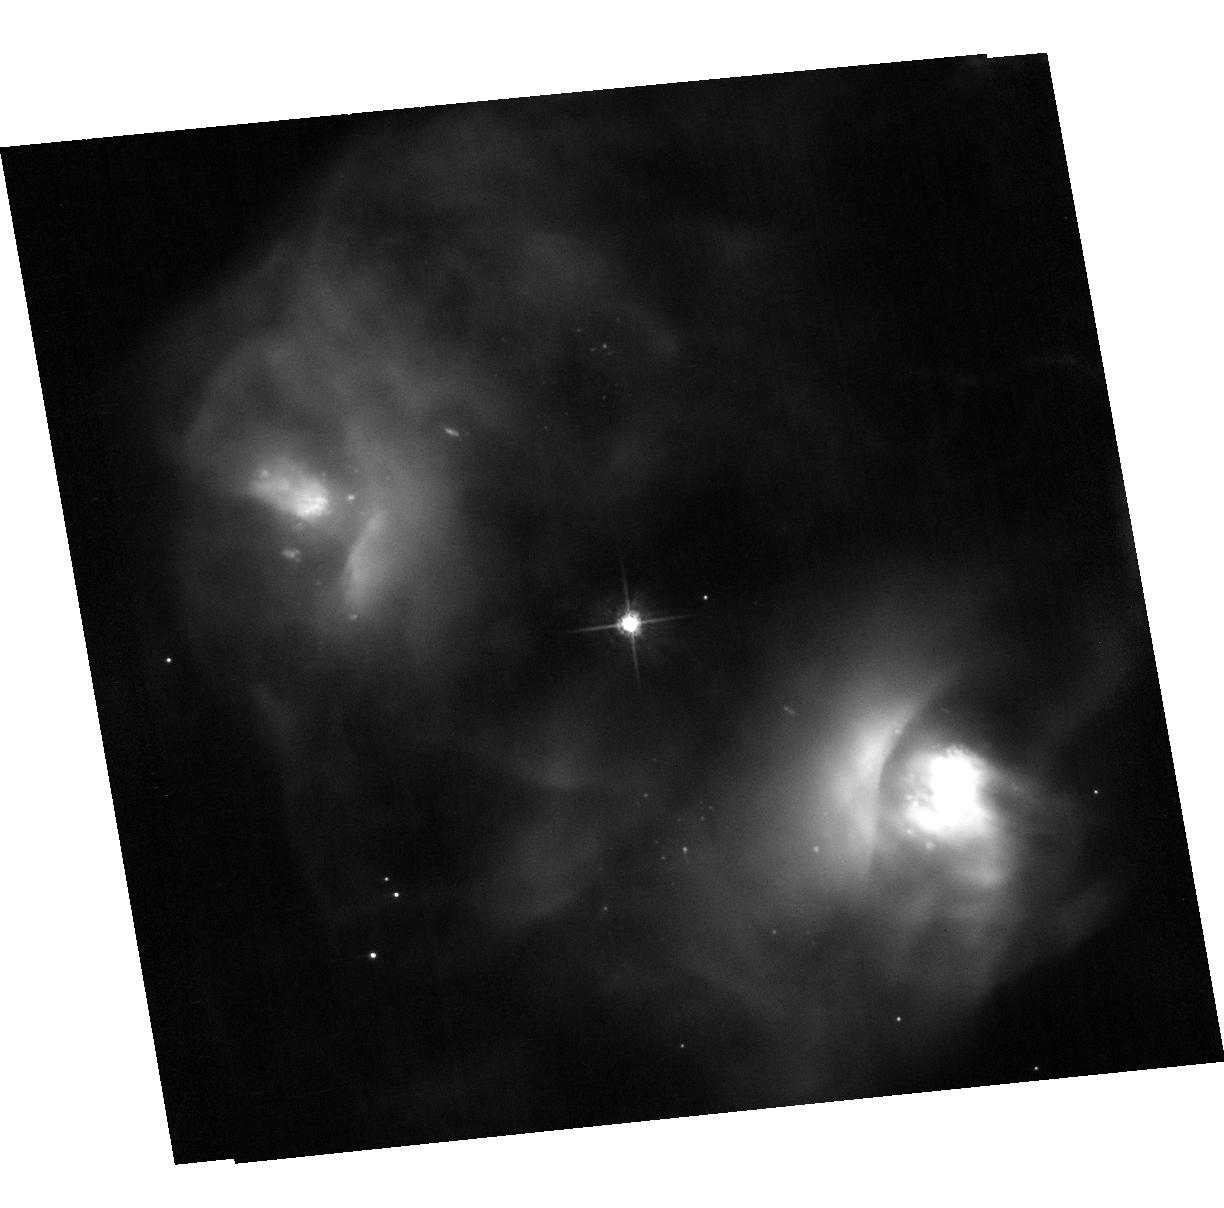
Target: NGC2371-2. Instrument: ACS/WFC. Filter: F555W. Exposure: 7 min. Observation ID: hst_11599_24_acs_wfc_f555w_jb5724

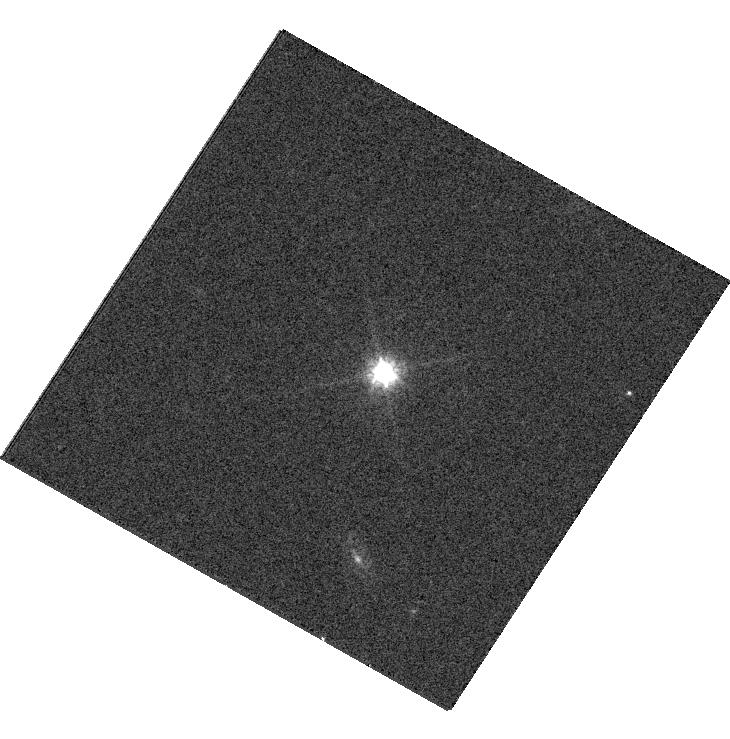
Target: PN-A66-31. Instrument: WFC3/UVIS. Filter: F814W. Exposure: 4 min. Observation ID: hst_11599_01_wfc3_uvis_f814w_ib5701

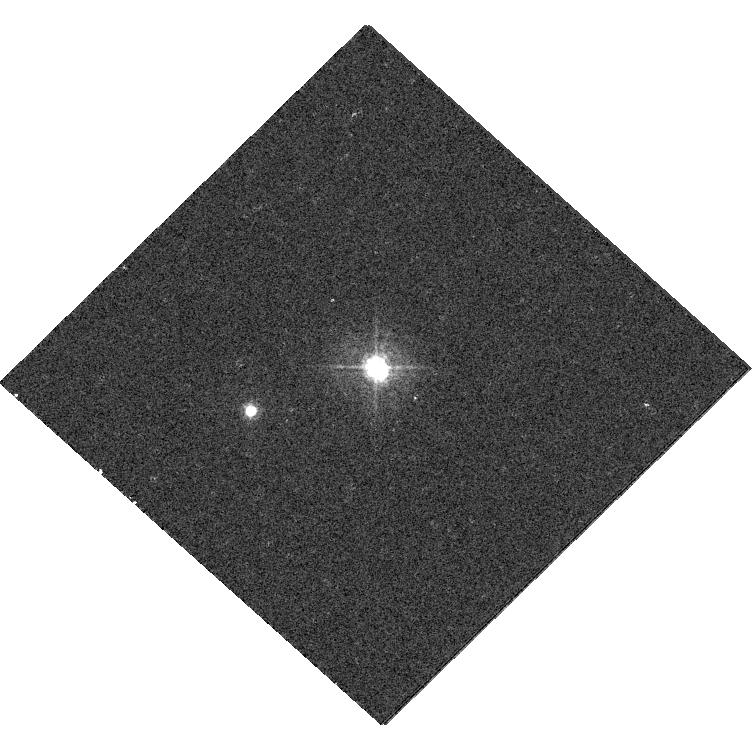
Target: PN-K1-22. Instrument: WFC3/UVIS. Filter: F438W. Exposure: 4 min. Observation ID: hst_11599_04_wfc3_uvis_f438w_ib5704

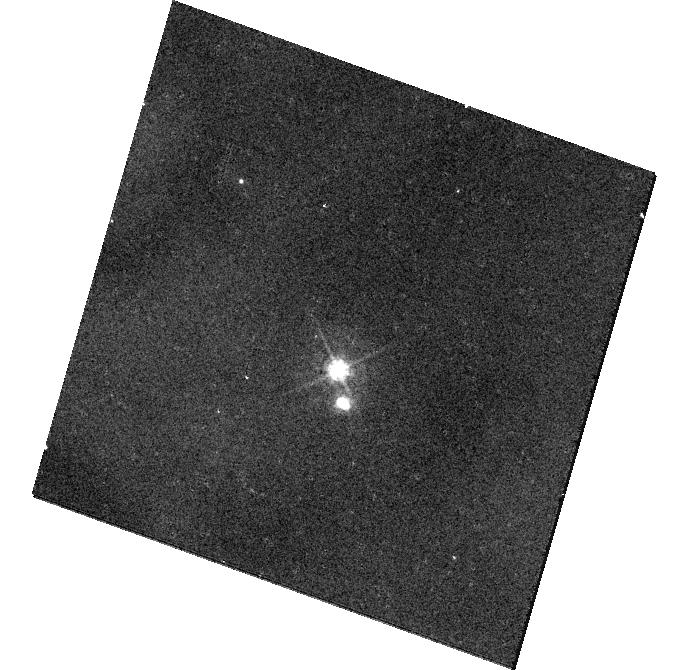
Target: NGC650-1. Instrument: WFC3/UVIS. Filter: F438W. Exposure: 8 min. Observation ID: hst_11599_18_wfc3_uvis_f438w_ib5718

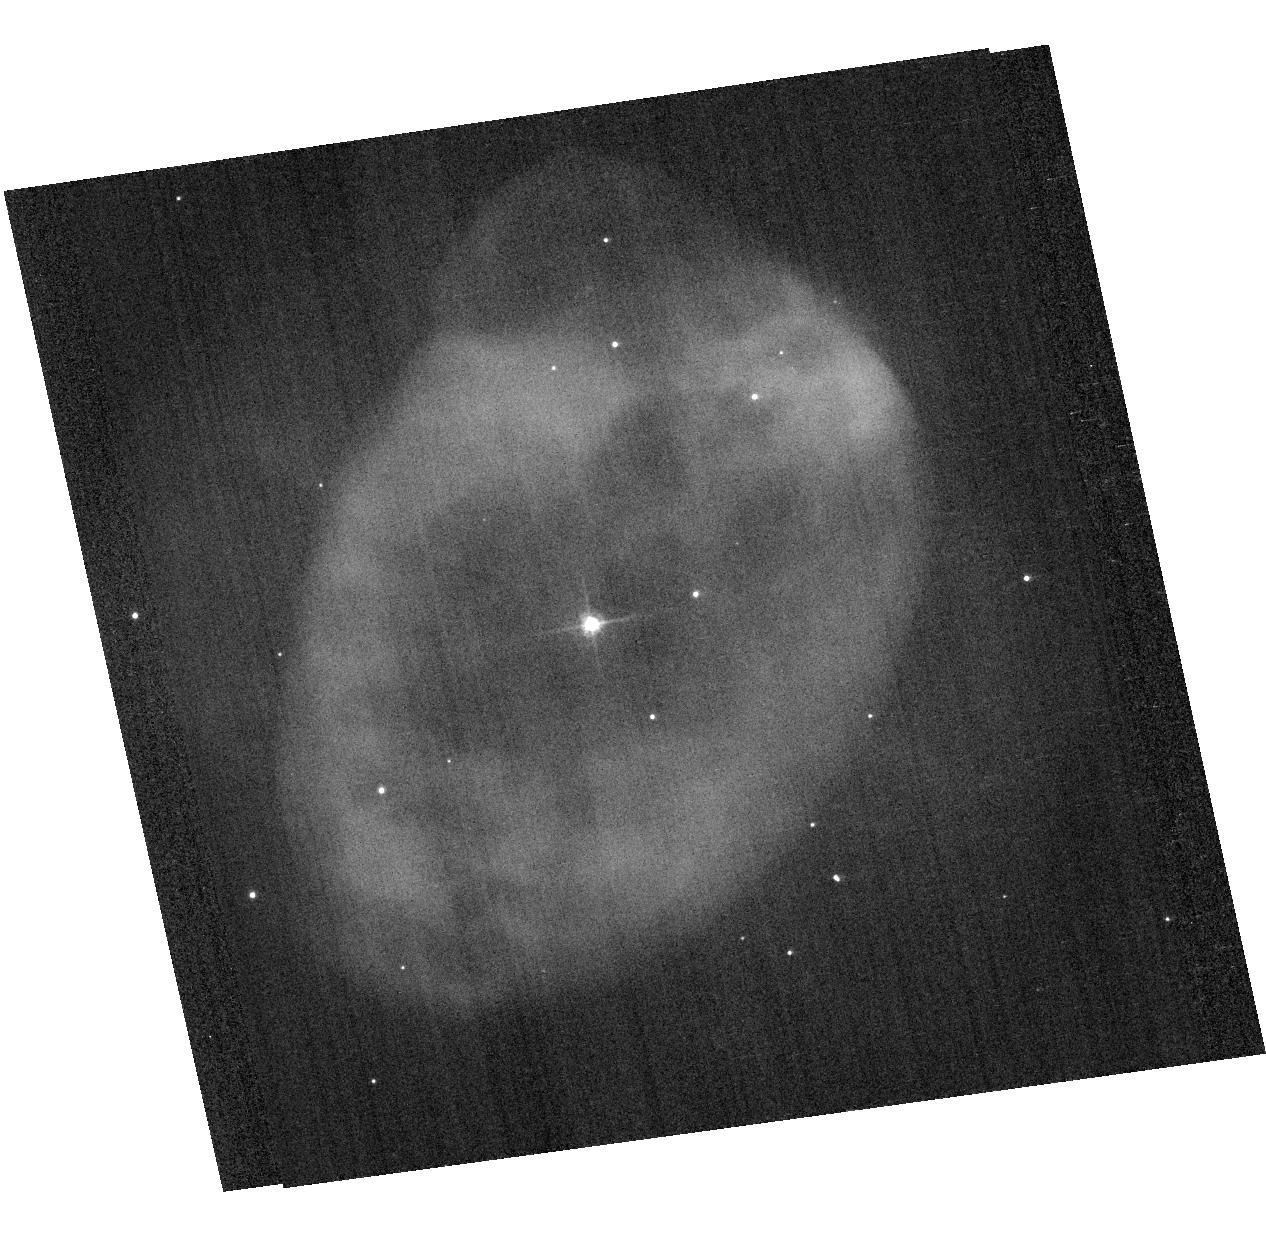
Target: IC289. Instrument: ACS/WFC. Filter: F555W. Exposure: 3 min. Observation ID: hst_11599_36_acs_wfc_f555w_jb5736

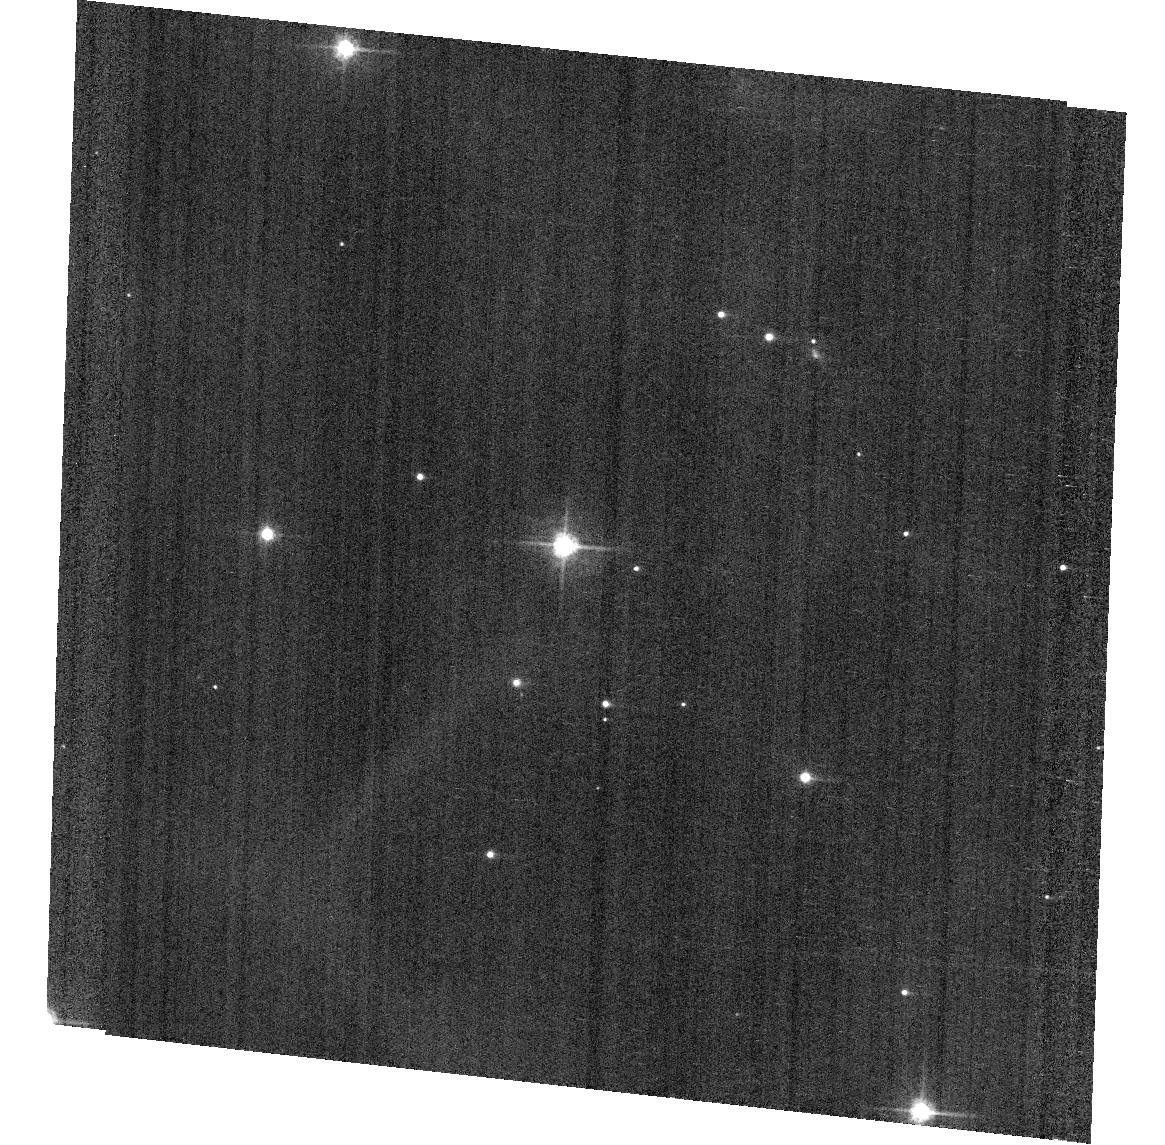
Target: PN-A66-72. Instrument: ACS/WFC. Filter: F555W. Exposure: 4 min. Observation ID: hst_11599_32_acs_wfc_f555w_jb5732

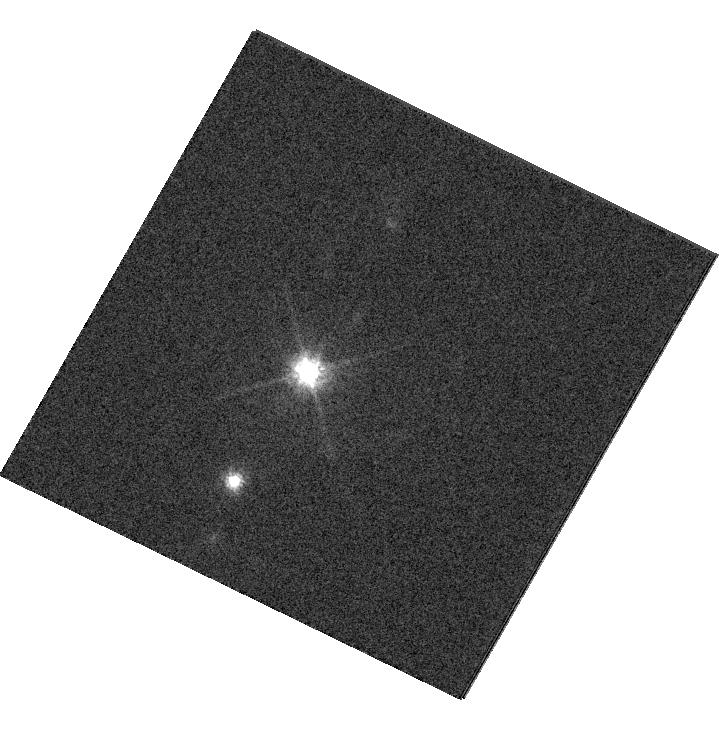
Target: PN-A66-30. Instrument: WFC3/UVIS. Filter: F814W. Exposure: 1 min. Observation ID: hst_11599_12_wfc3_uvis_f814w_ib5712

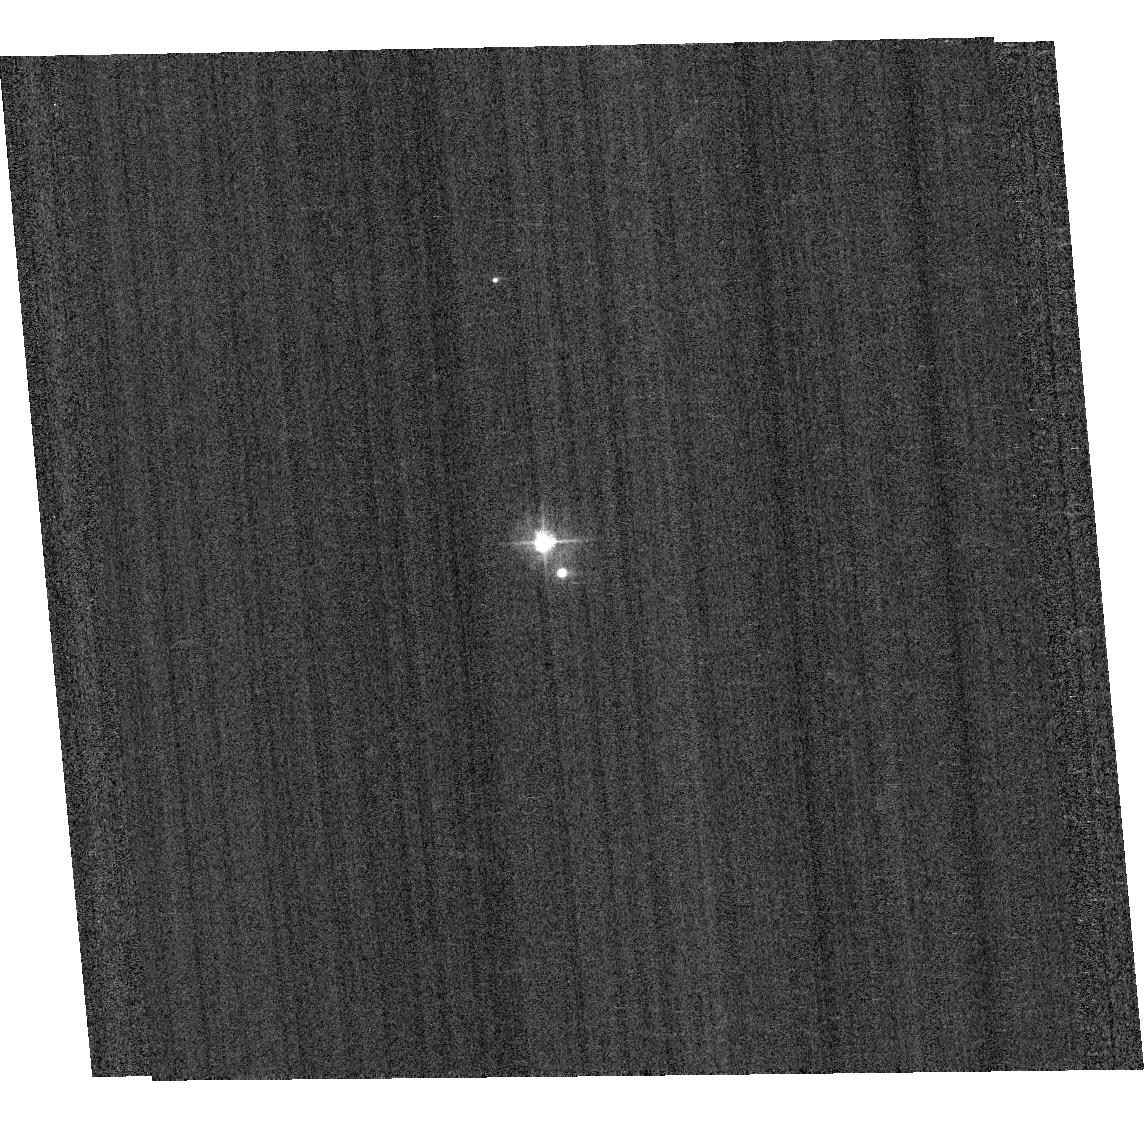
Target: PN-A66-33. Instrument: ACS/WFC. Filter: F435W. Exposure: 1 min. Observation ID: hst_11599_02_acs_wfc_f435w_jb5702

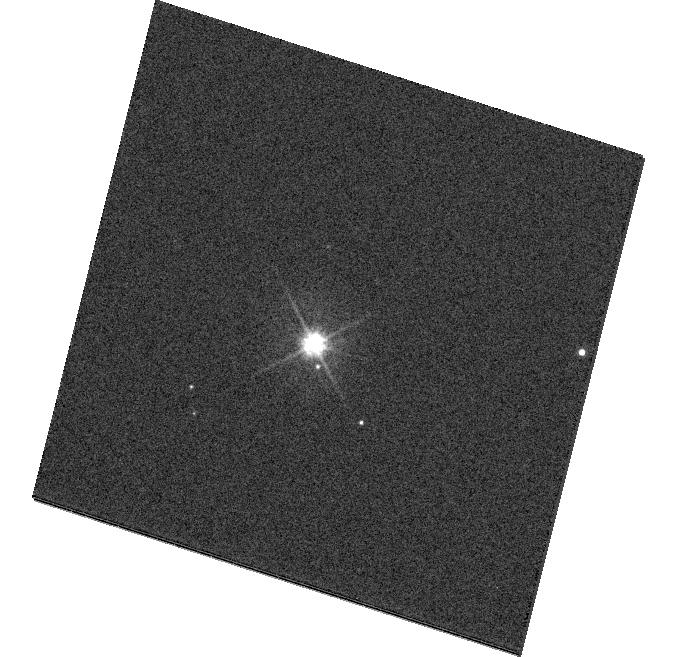
Target: EGB1. Instrument: WFC3/UVIS. Filter: F555W. Exposure: 4 min. Observation ID: hst_11599_34_wfc3_uvis_f555w_ib5734

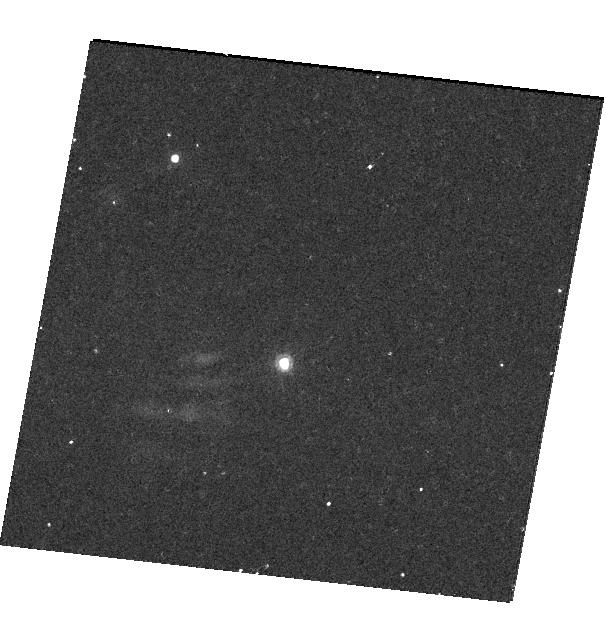
Target: PN-A66-16. Instrument: WFC3/UVIS. Filter: F814W. Exposure: 12 min. Observation ID: hst_11599_17_wfc3_uvis_f814w_ib5717

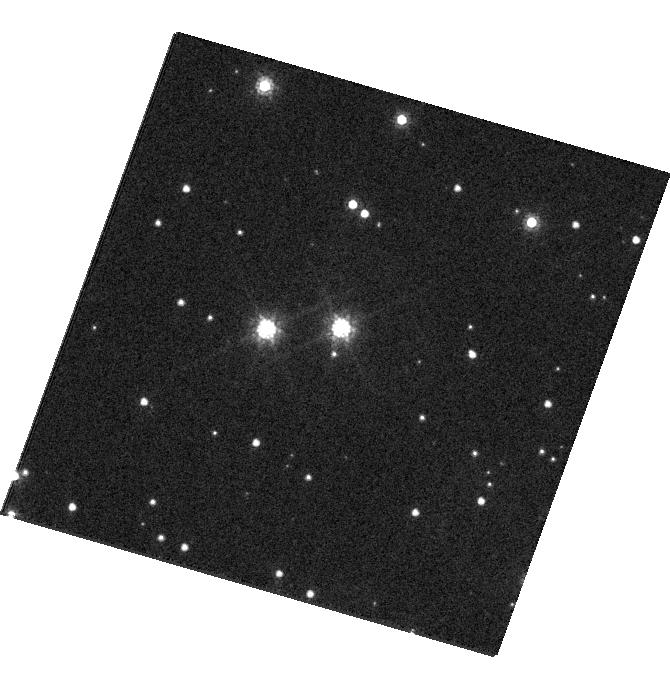
Target: PN-A66-63. Instrument: WFC3/UVIS. Filter: F814W. Exposure: 1 min. Observation ID: hst_11599_13_wfc3_uvis_f814w_ib5713

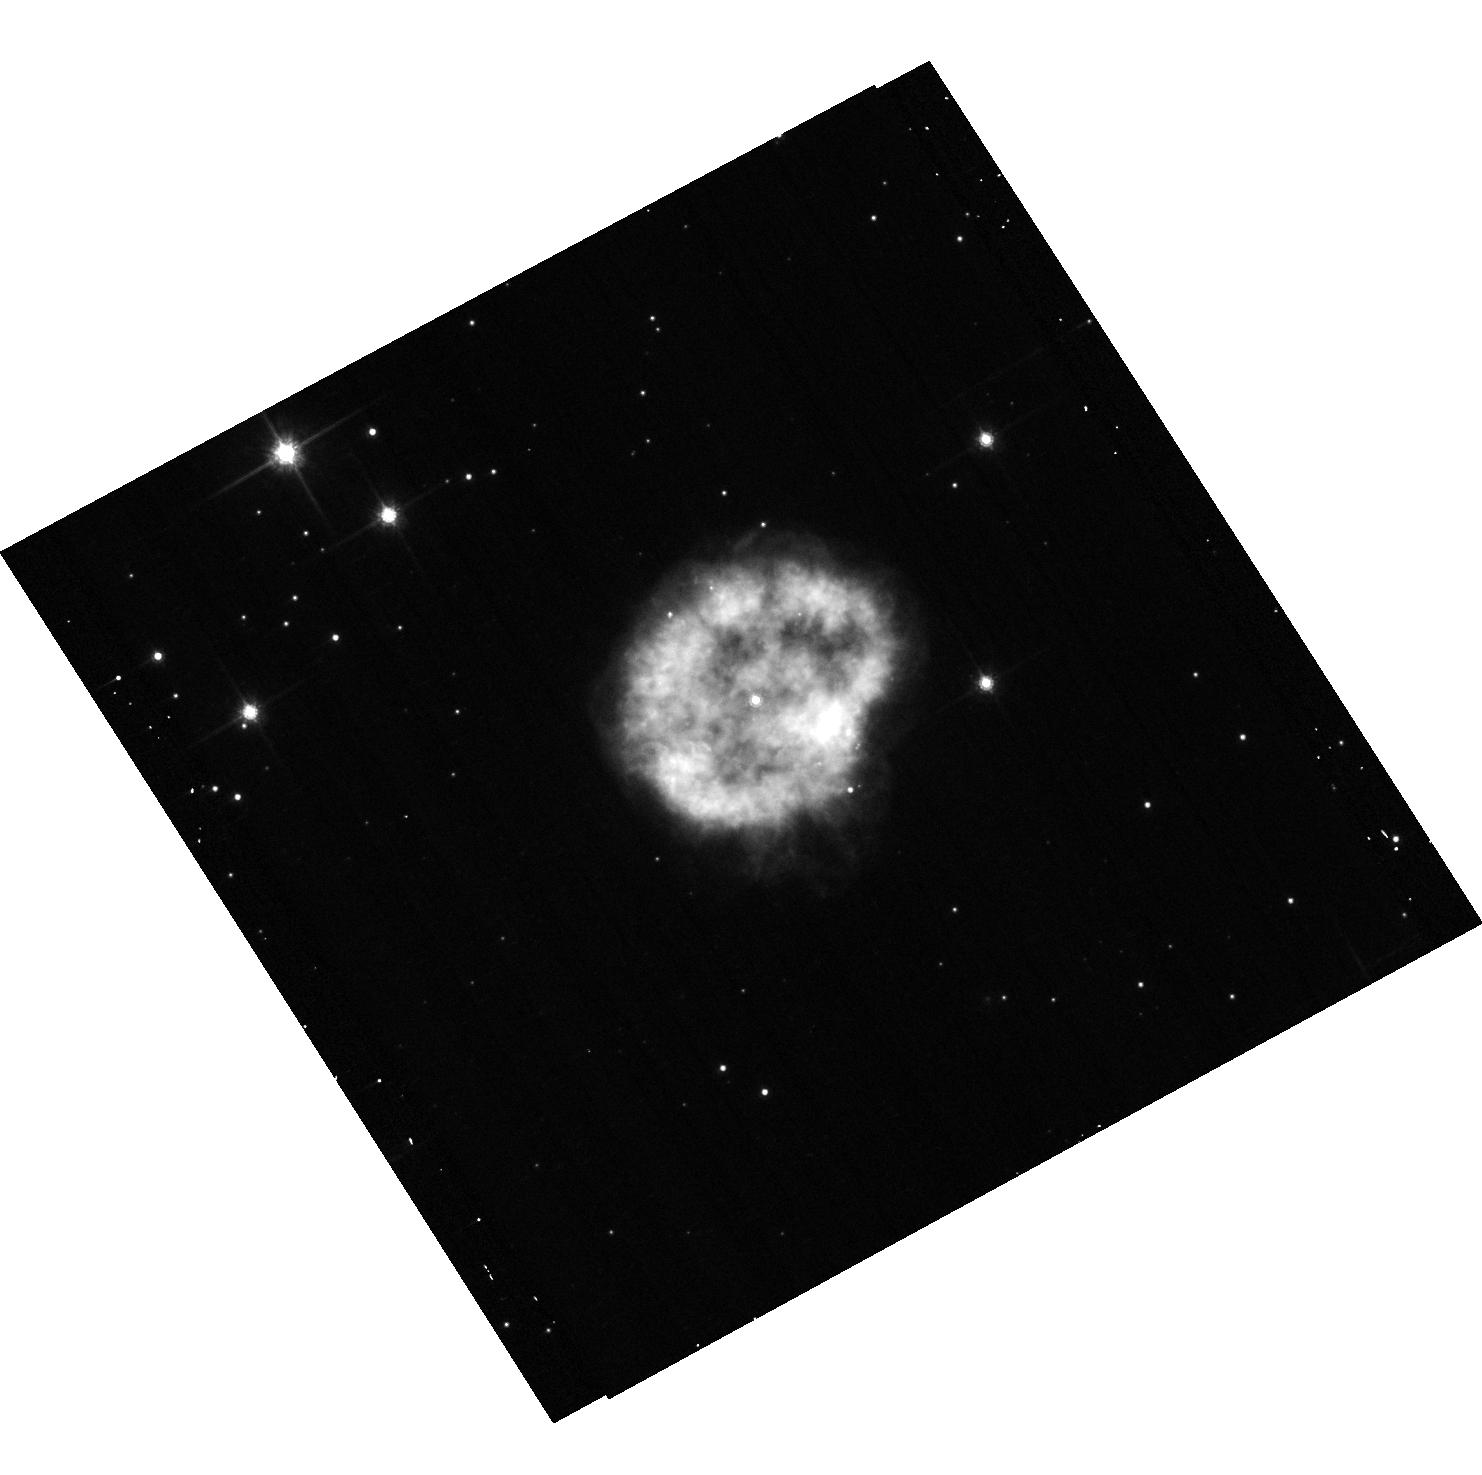
Target: NGC2867. Instrument: ACS/WFC. Filter: F814W. Exposure: 1 min. Observation ID: hst_11599_44_acs_wfc_f814w_jb5744

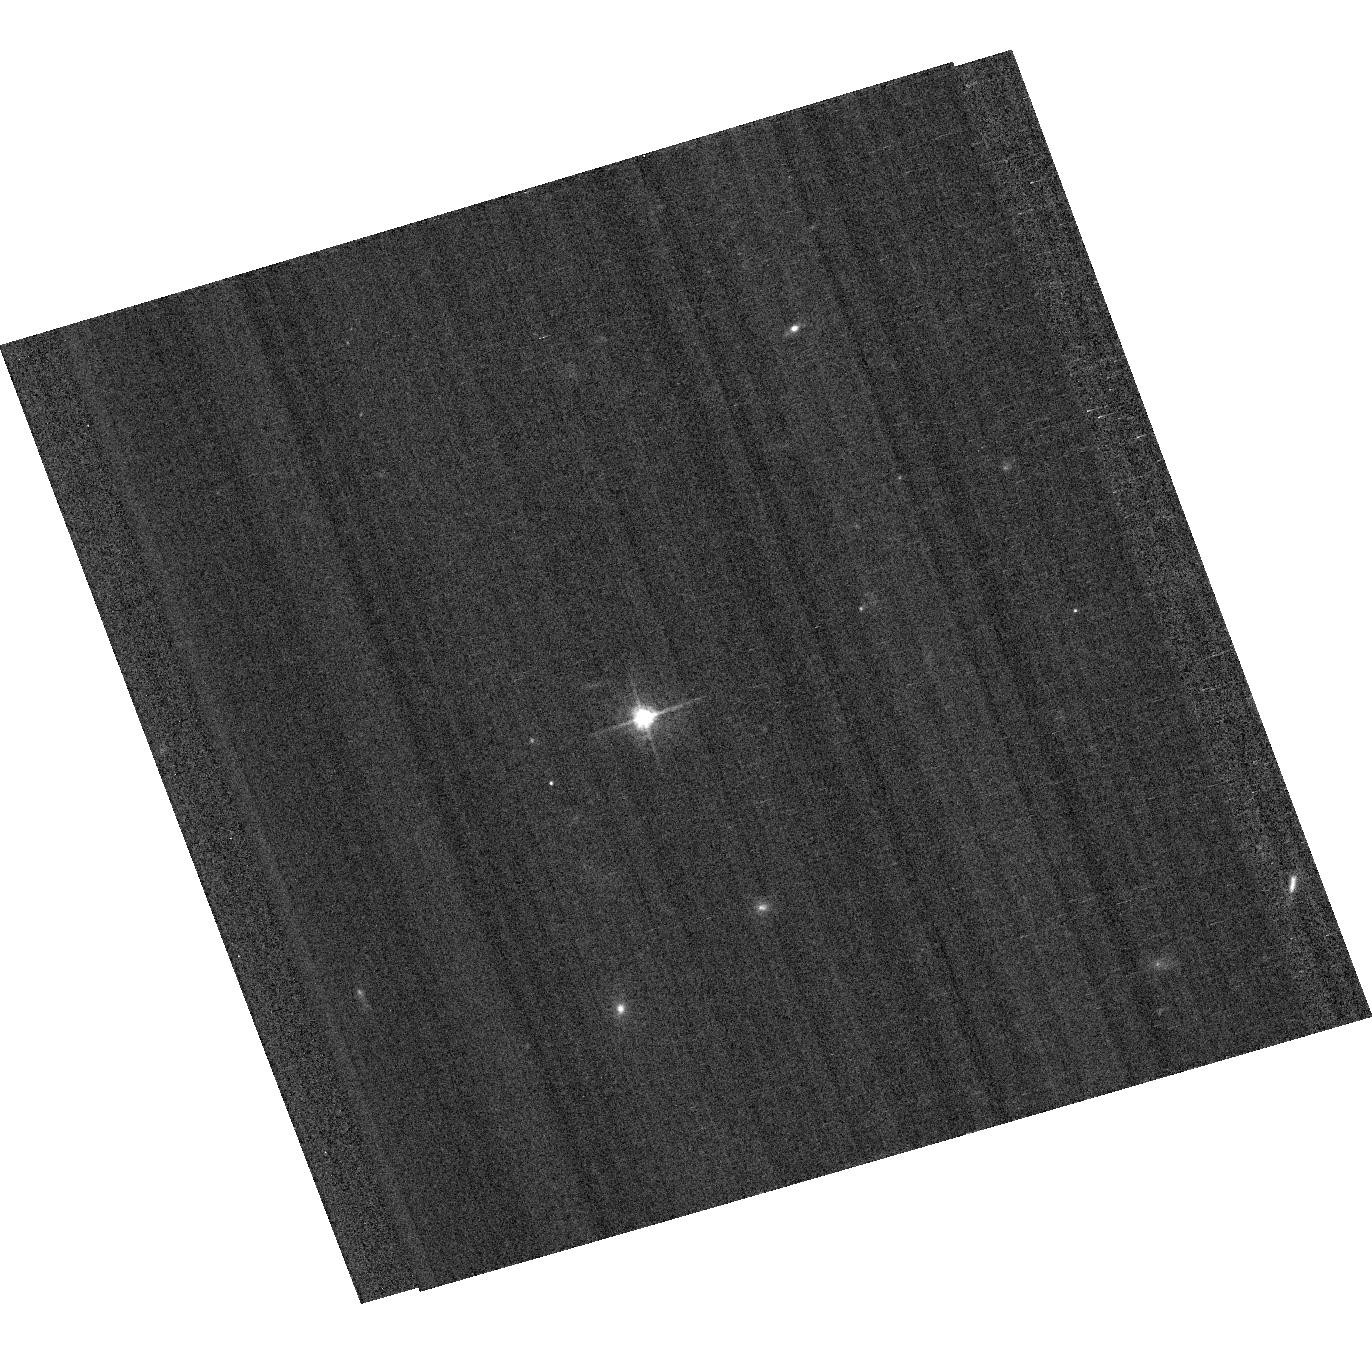
Target: PN-JNER1. Instrument: ACS/WFC. Filter: F555W. Exposure: 8 min. Observation ID: hst_11599_30_acs_wfc_f555w_jb5730

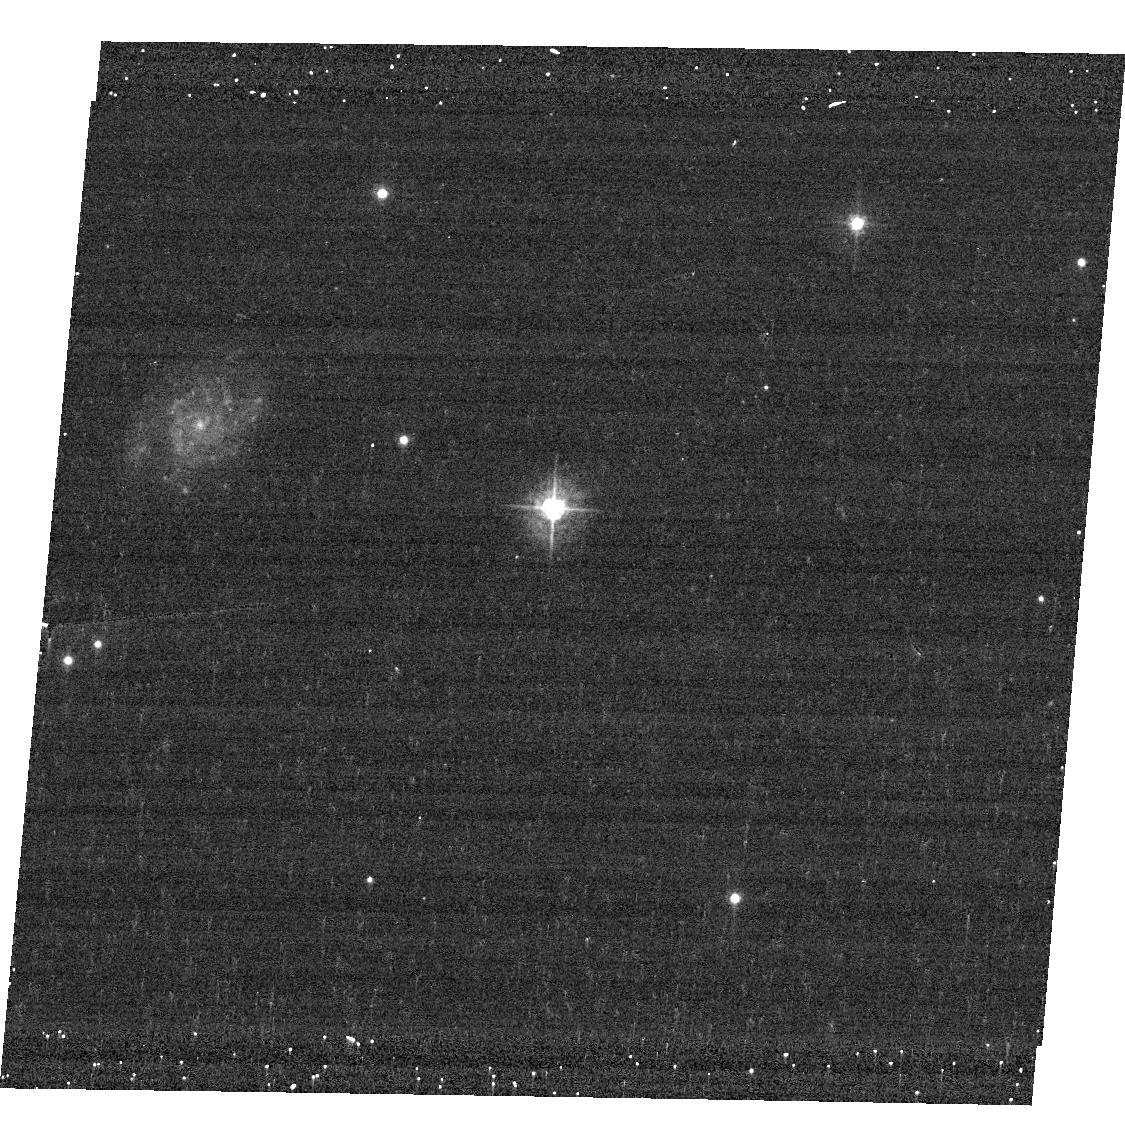
Target: PN-A66-61. Instrument: ACS/WFC. Filter: F435W. Exposure: 7 min. Observation ID: hst_11599_26_acs_wfc_f435w_jb5726

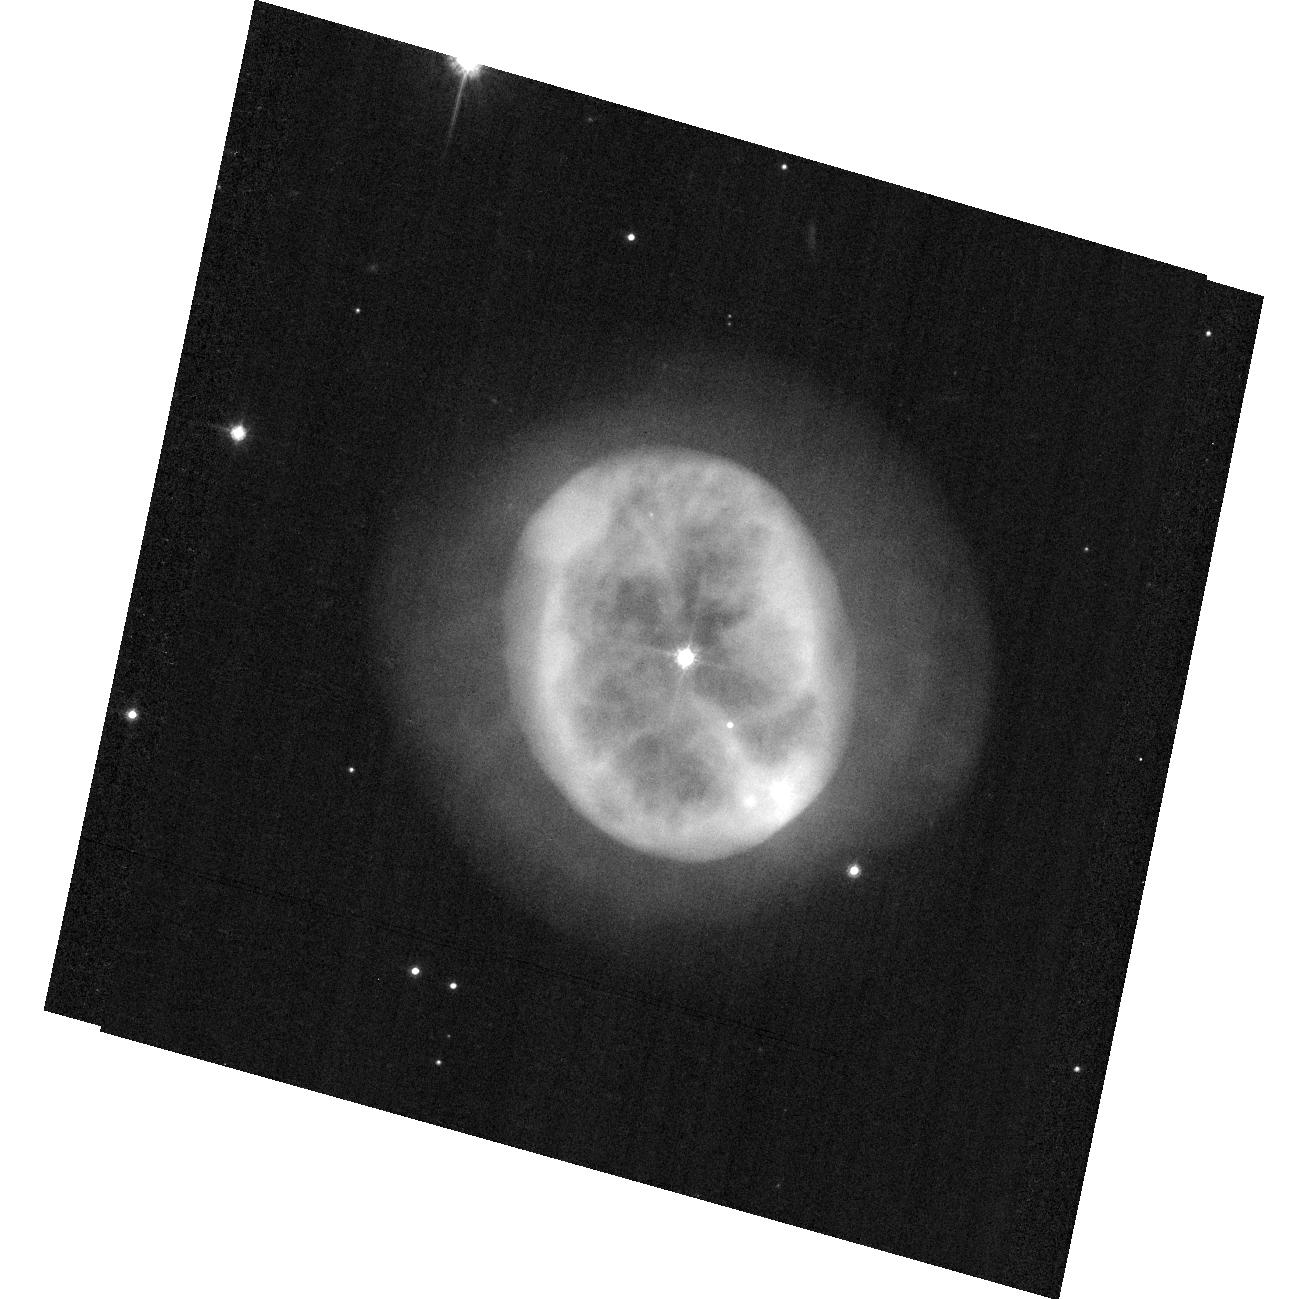
Target: NGC2022. Instrument: ACS/WFC. Filter: F814W. Exposure: 4 min. Observation ID: hst_11599_23_acs_wfc_f814w_jb5723

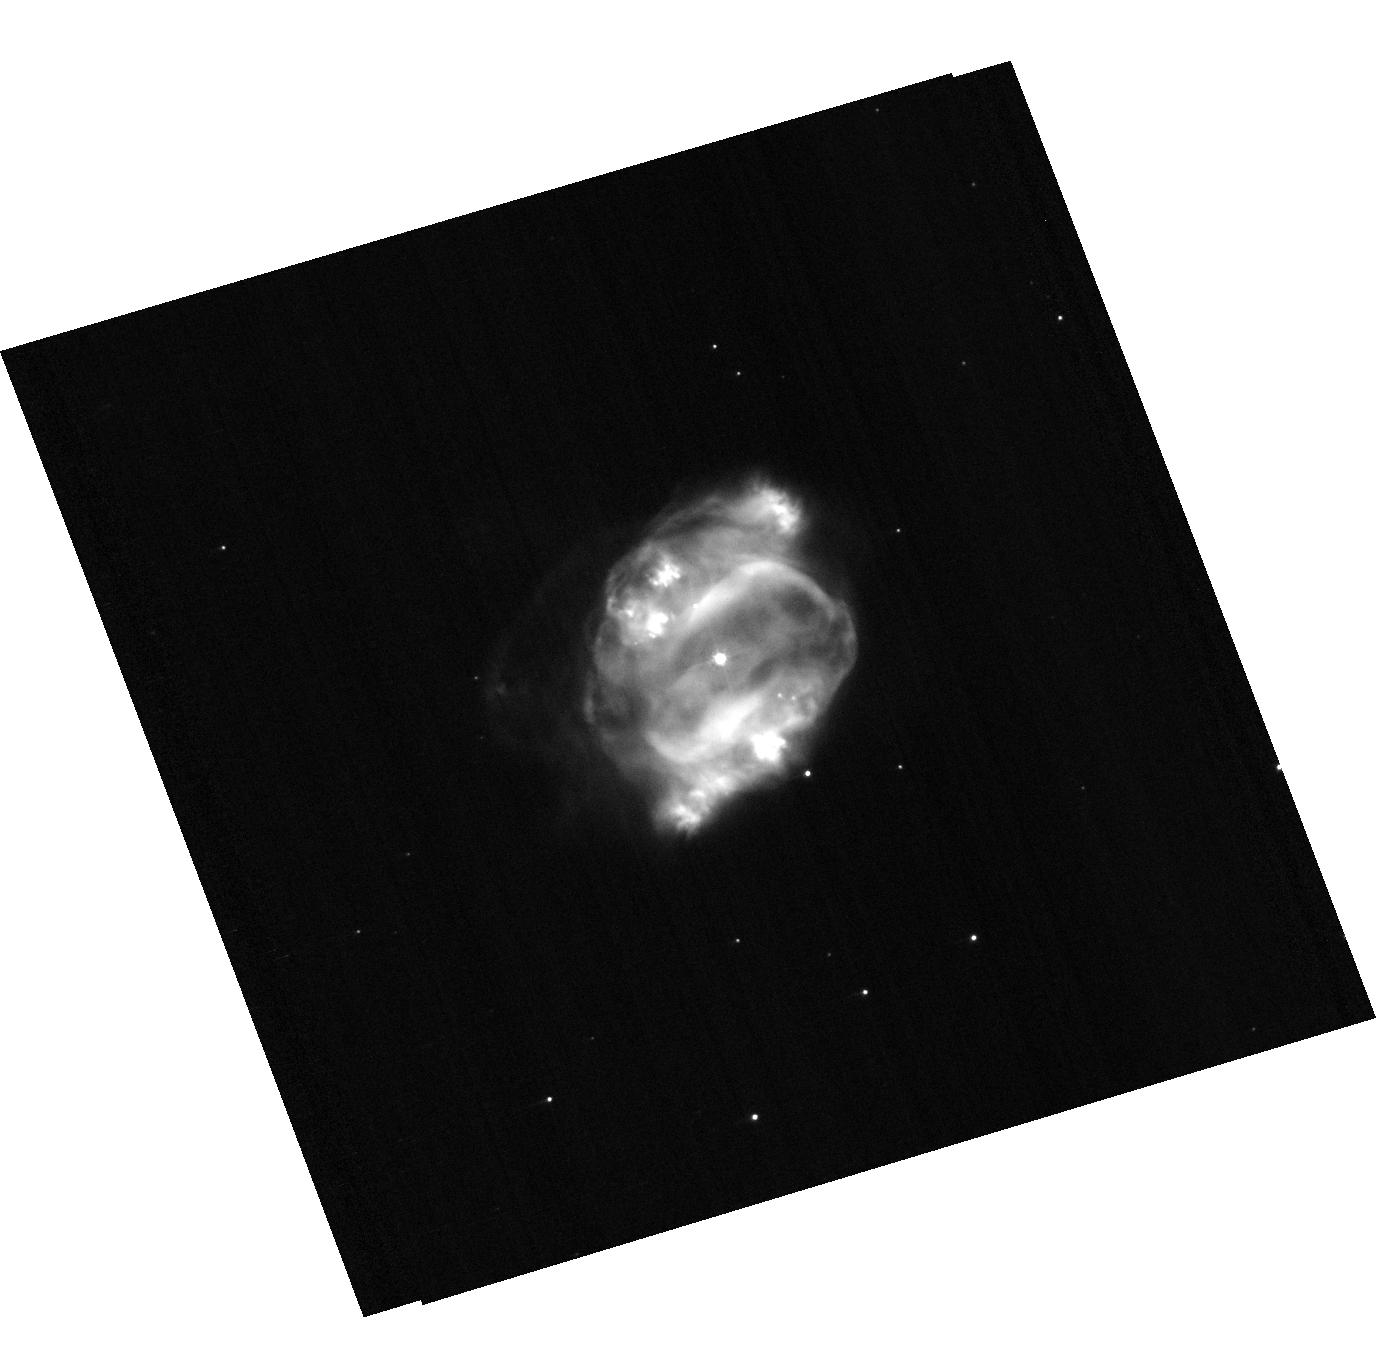
Target: NGC5307. Instrument: ACS/WFC. Filter: F555W. Exposure: 1 min. Observation ID: hst_11599_29_acs_wfc_f555w_jb5729

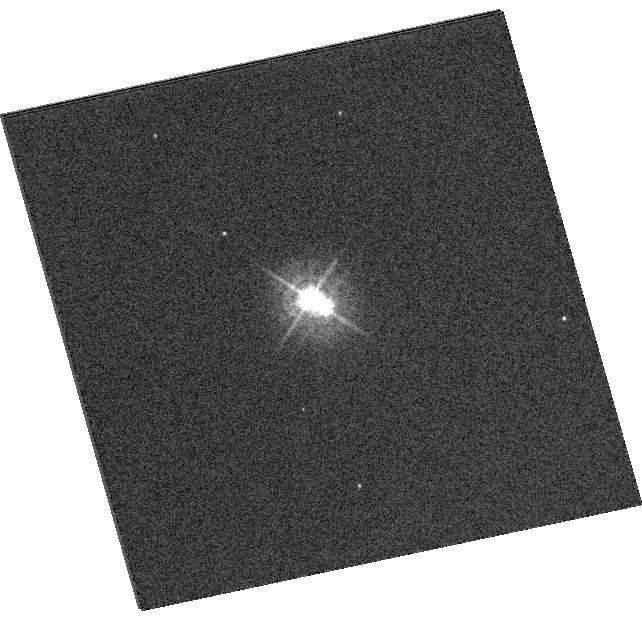
Target: NGC7008. Instrument: WFC3/UVIS. Filter: F438W. Exposure: 1 min. Observation ID: hst_11599_09_wfc3_uvis_f438w_ib5709

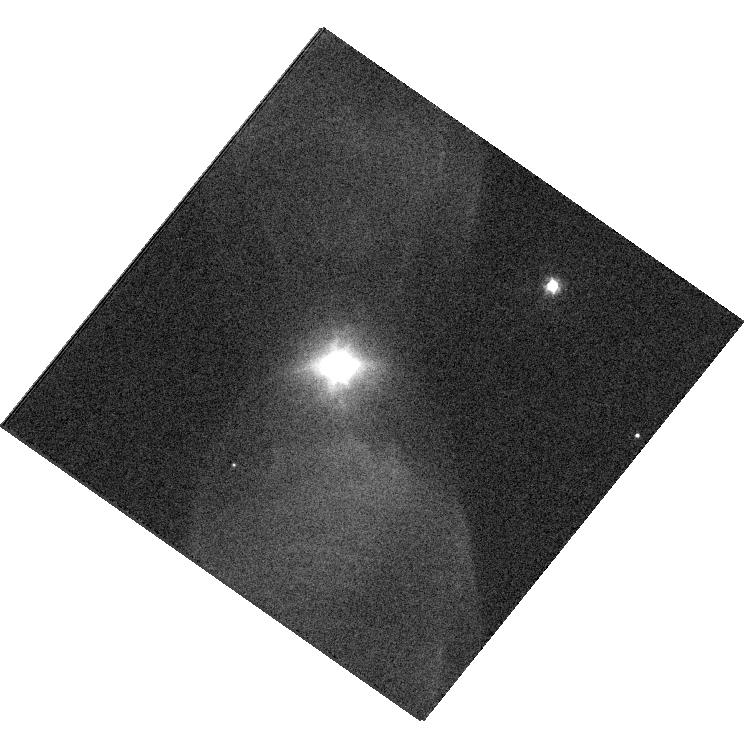
Target: PN-M2-9. Instrument: WFC3/UVIS. Filter: F438W. Exposure: 4 min. Observation ID: hst_11599_41_wfc3_uvis_f438w_ib5741

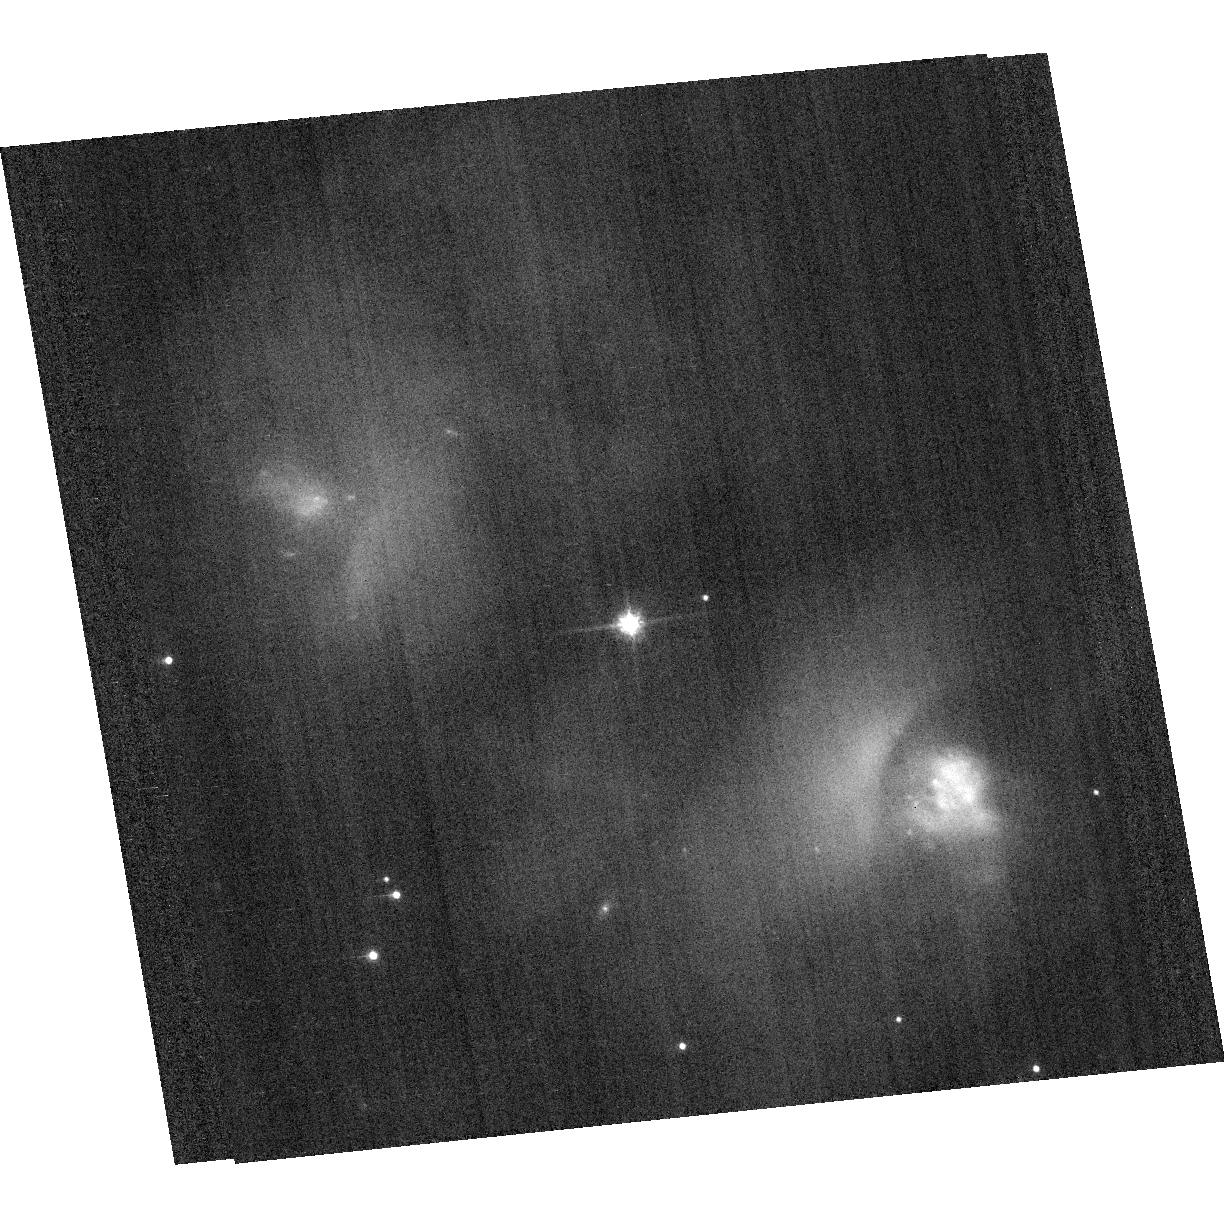
Target: NGC2371-2. Instrument: ACS/WFC. Filter: F814W. Exposure: 2 min. Observation ID: hst_11599_24_acs_wfc_f814w_jb5724

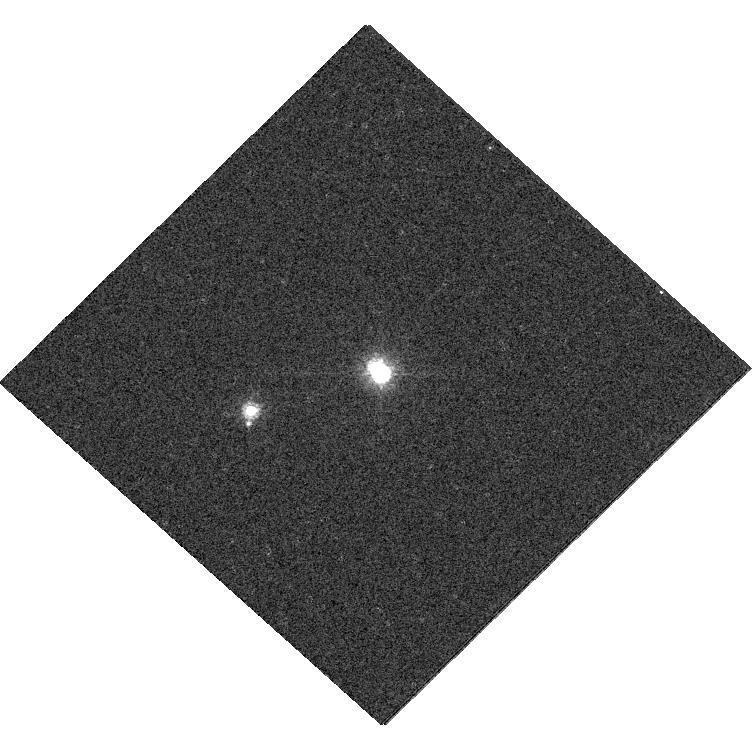
Target: PN-K1-22. Instrument: WFC3/UVIS. Filter: F814W. Exposure: 2 min. Observation ID: hst_11599_04_wfc3_uvis_f814w_ib5704

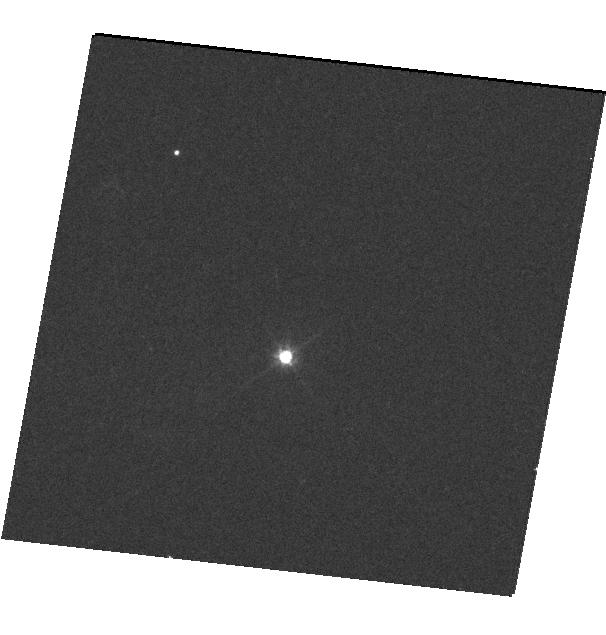
Target: PN-A66-16. Instrument: WFC3/UVIS. Filter: F555W. Exposure: 20 min. Observation ID: hst_11599_17_wfc3_uvis_f555w_ib5717

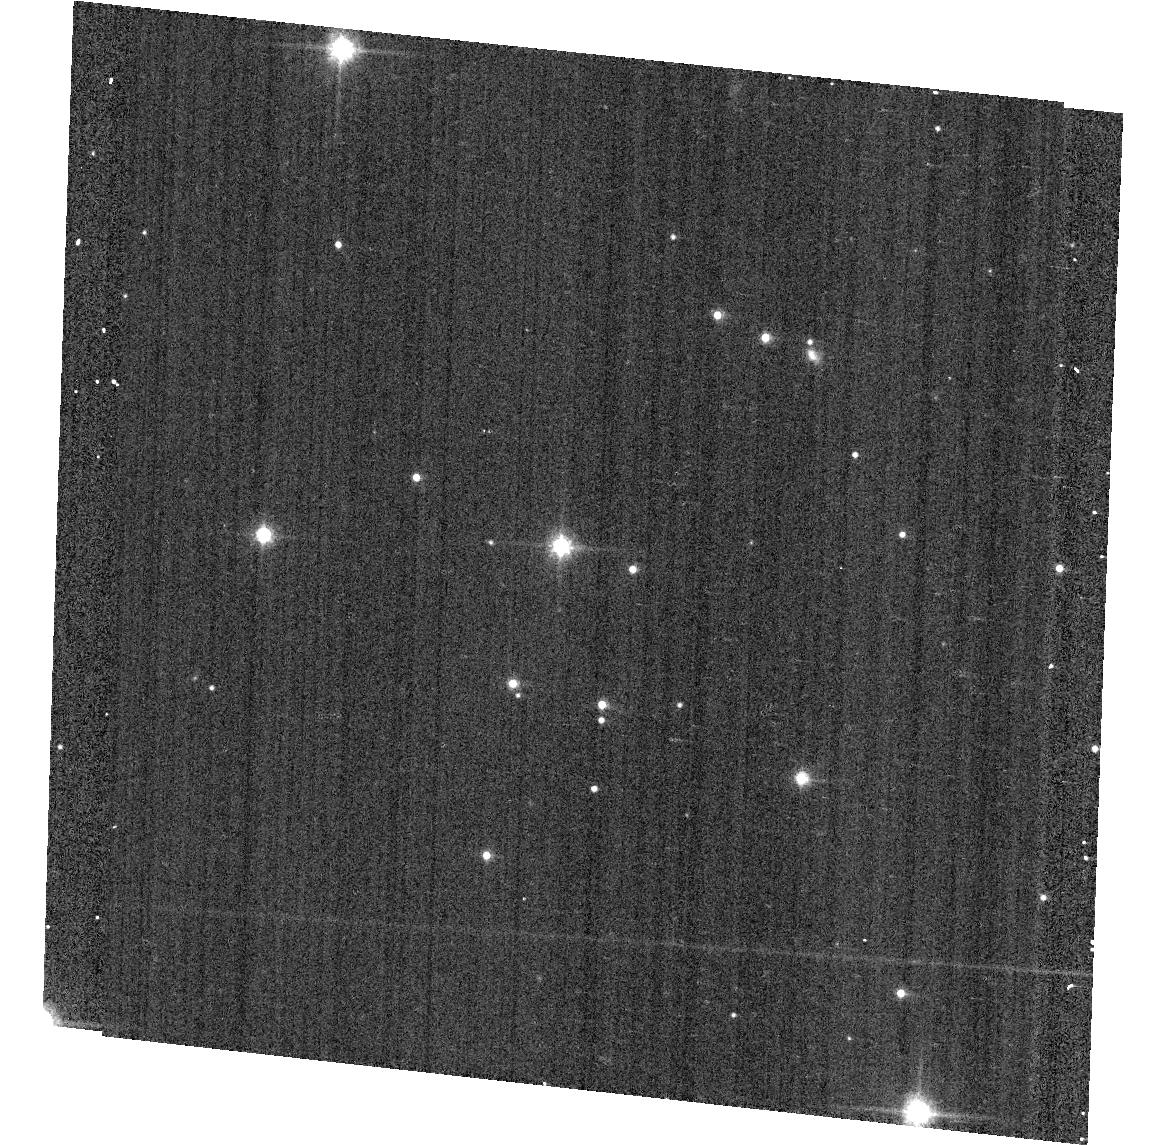
Target: PN-A66-72. Instrument: ACS/WFC. Filter: F814W. Exposure: 2 min. Observation ID: hst_11599_32_acs_wfc_f814w_jb5732

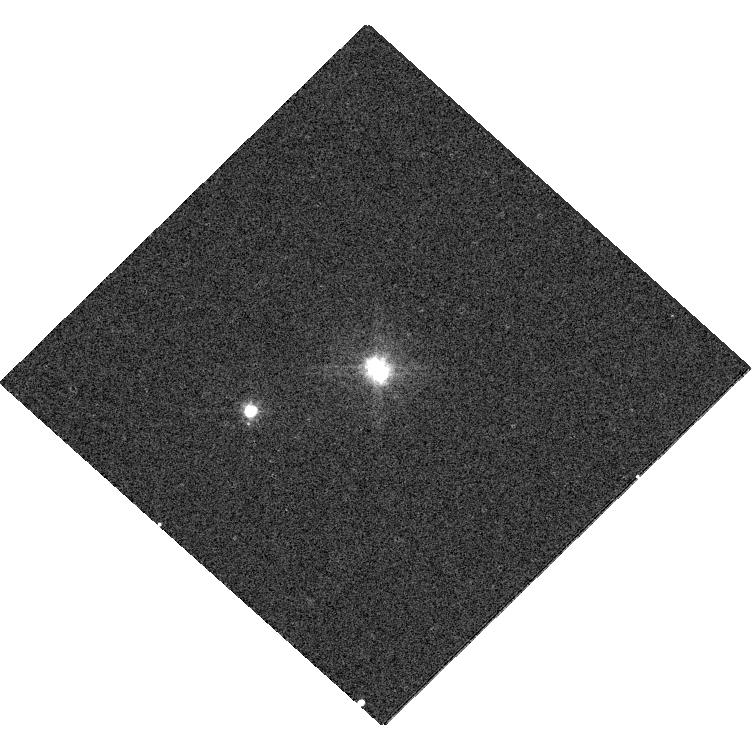
Target: PN-K1-22. Instrument: WFC3/UVIS. Filter: F555W. Exposure: 1 min. Observation ID: hst_11599_04_wfc3_uvis_f555w_ib5704

Distances of Planetary Nebulae from SNAPshots of Resolved Companions (PI: Wade, Richard A.)

Reliable distances to individual planetary nebulae (PNe) in the Milky Way are needed to advance our understanding of their spatial distribution, birthrates, influence on Galactic chemistry, and the luminosities and evolutionary states of their central stars (CSPN). Few PNe have good distances, however. One of the best ways to remedy this problem is to find resolved physical companions to the CSPN and measure their distances by photometric main-sequence fitting. We have previously used HST to identify and measure probable companions to 10 CSPN, based on angular separations and statistical arguments only. We now propose to use HST to re-observe 48 PNe from that program for which additional companions are possibly present. We then can use the added criterion of common proper motion to confirm our original candidate companions and identify new ones in cases that could not confidently be studied before. We will image the region around each CSPN in the V and I bands, and in some cases in the B band. Field stars that appear close to the CSPN by chance will be revealed by their relative proper motion during the 13+ years since our original survey, leaving only genuine physical companions in our improved and enlarged sample. This study will increase the number of Galactic PNe with reliable distances by 50 percent and improve the distances to PNe with previously known companions.